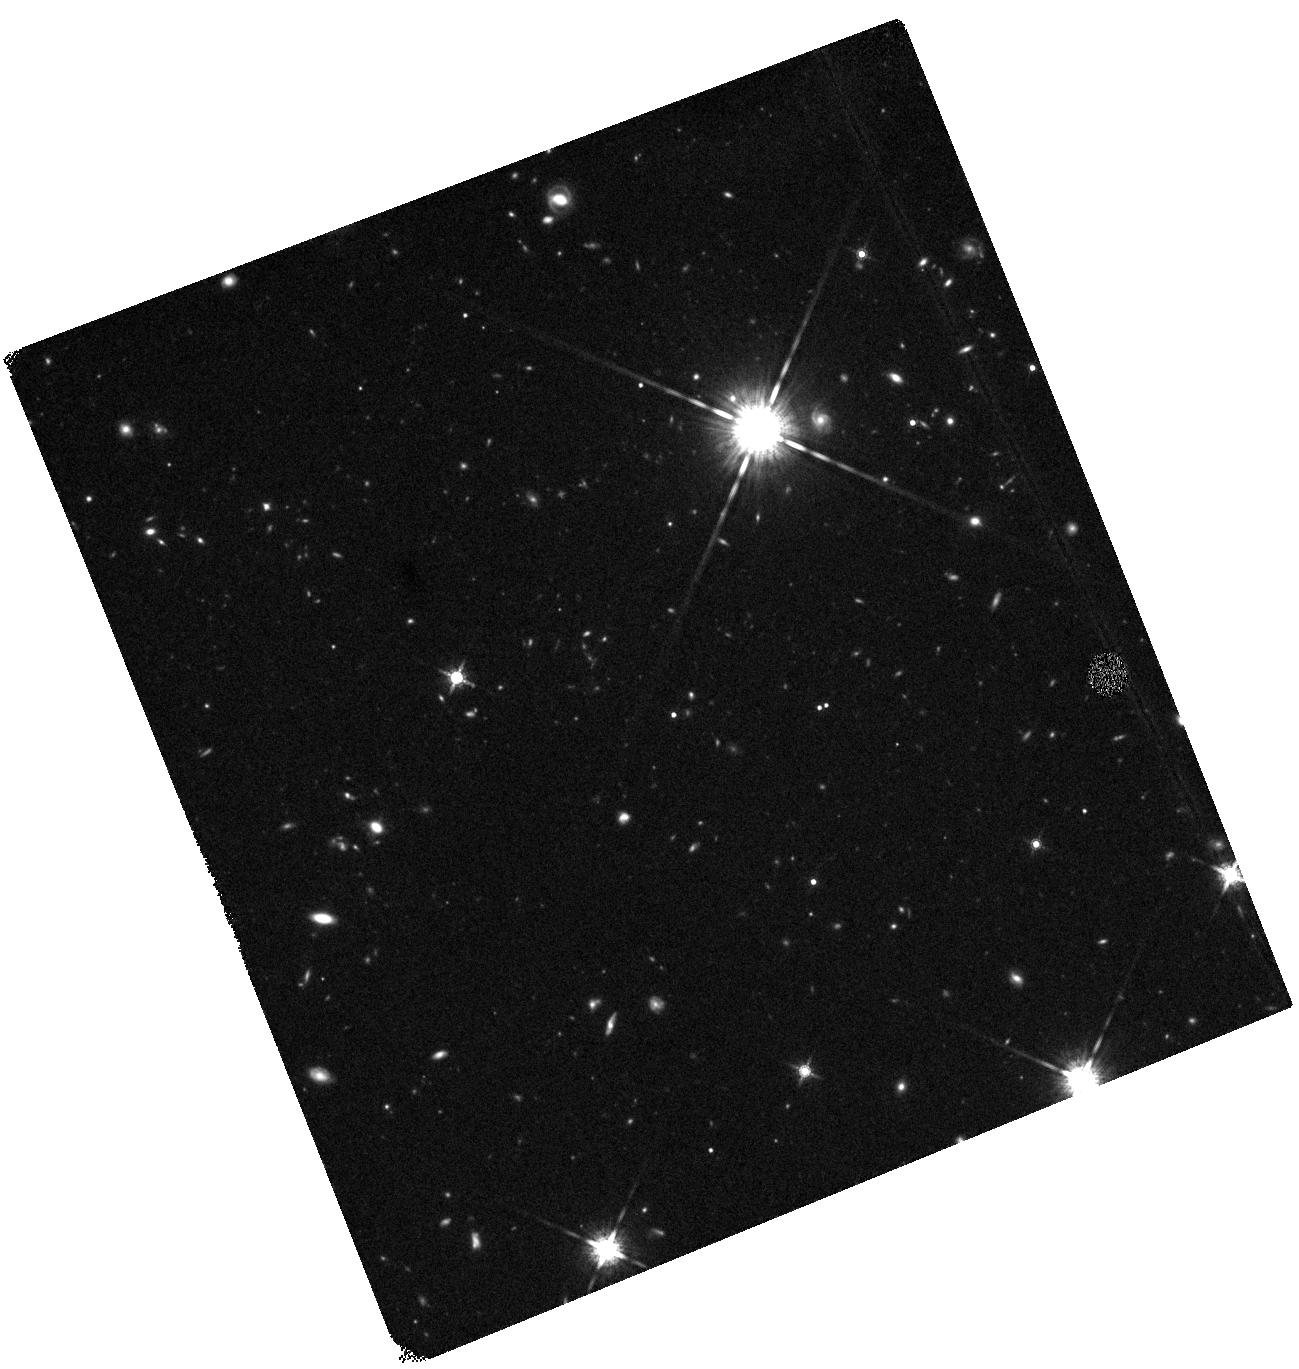
Target: SA22A-C30
Instrument: WFC3/IR
Filter: F160W
Exposure: 44 min
Observation ID: hst_11735_b2_wfc3_ir_f160w_ib4db2

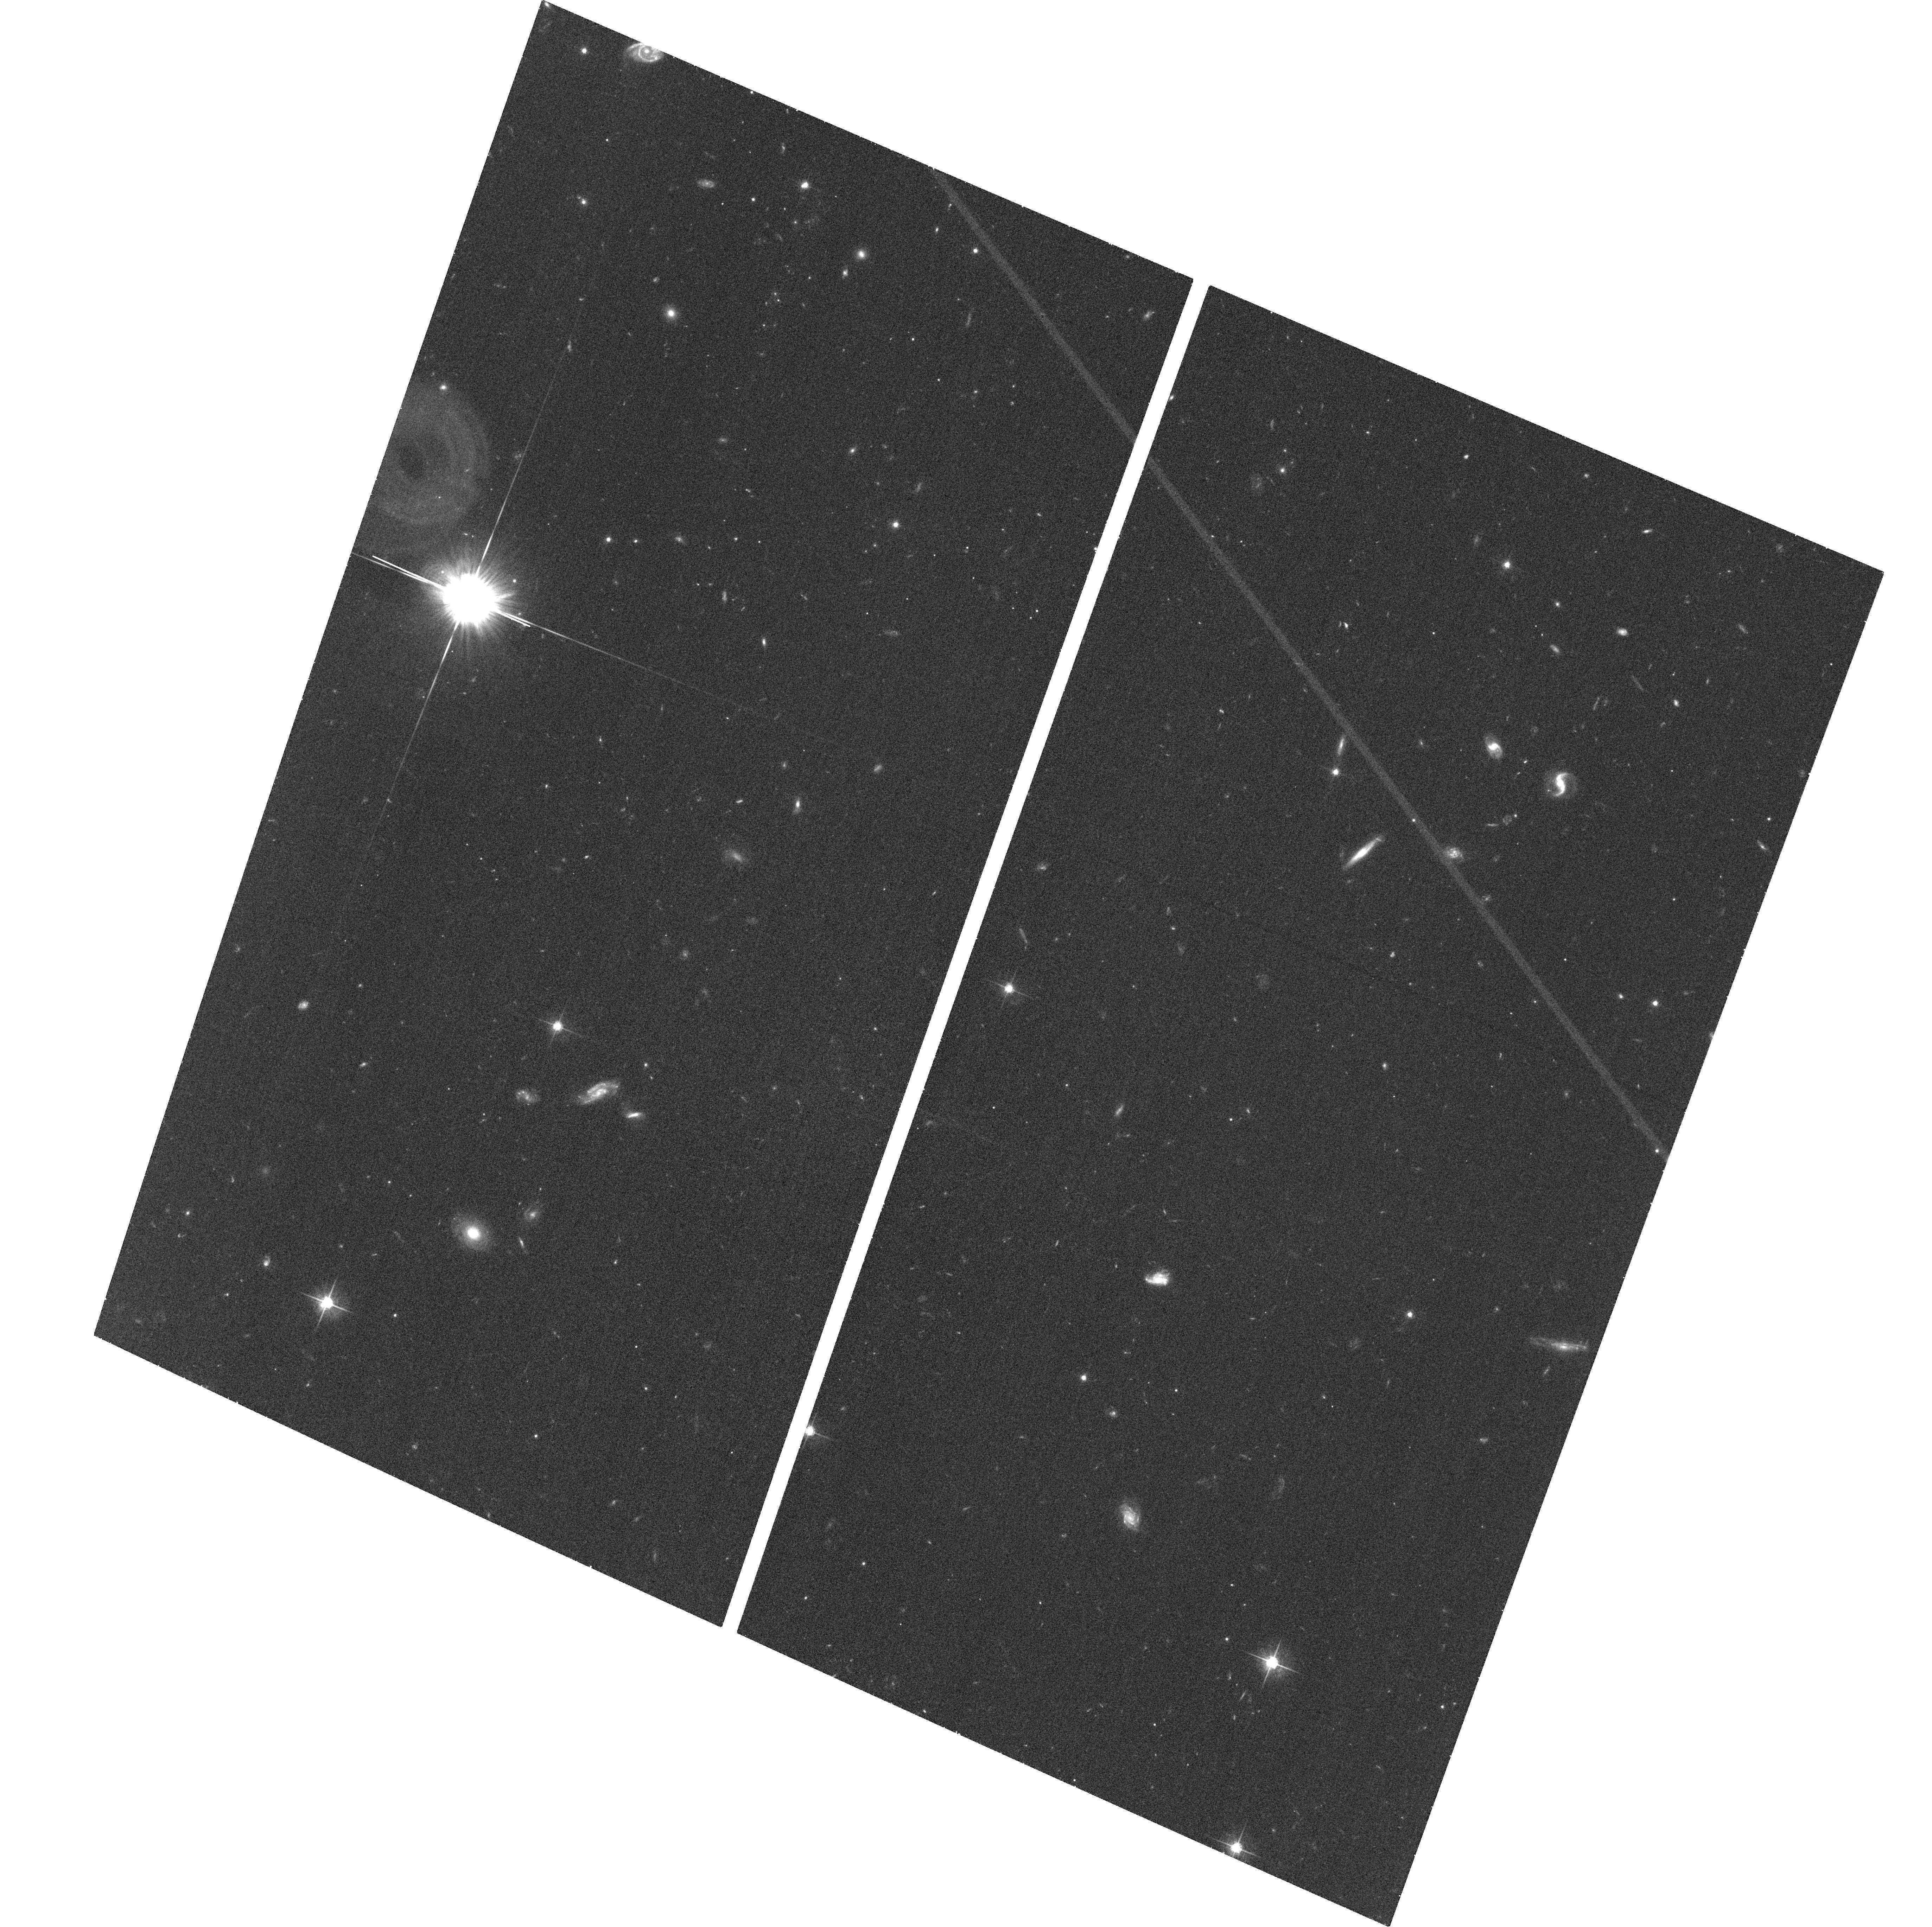
Target: SSA22A-C6M4
Instrument: ACS/WFC
Filter: F625W
Exposure: 37 min
Observation ID: hst_11735_c1_acs_wfc_f625w_jb4dc1

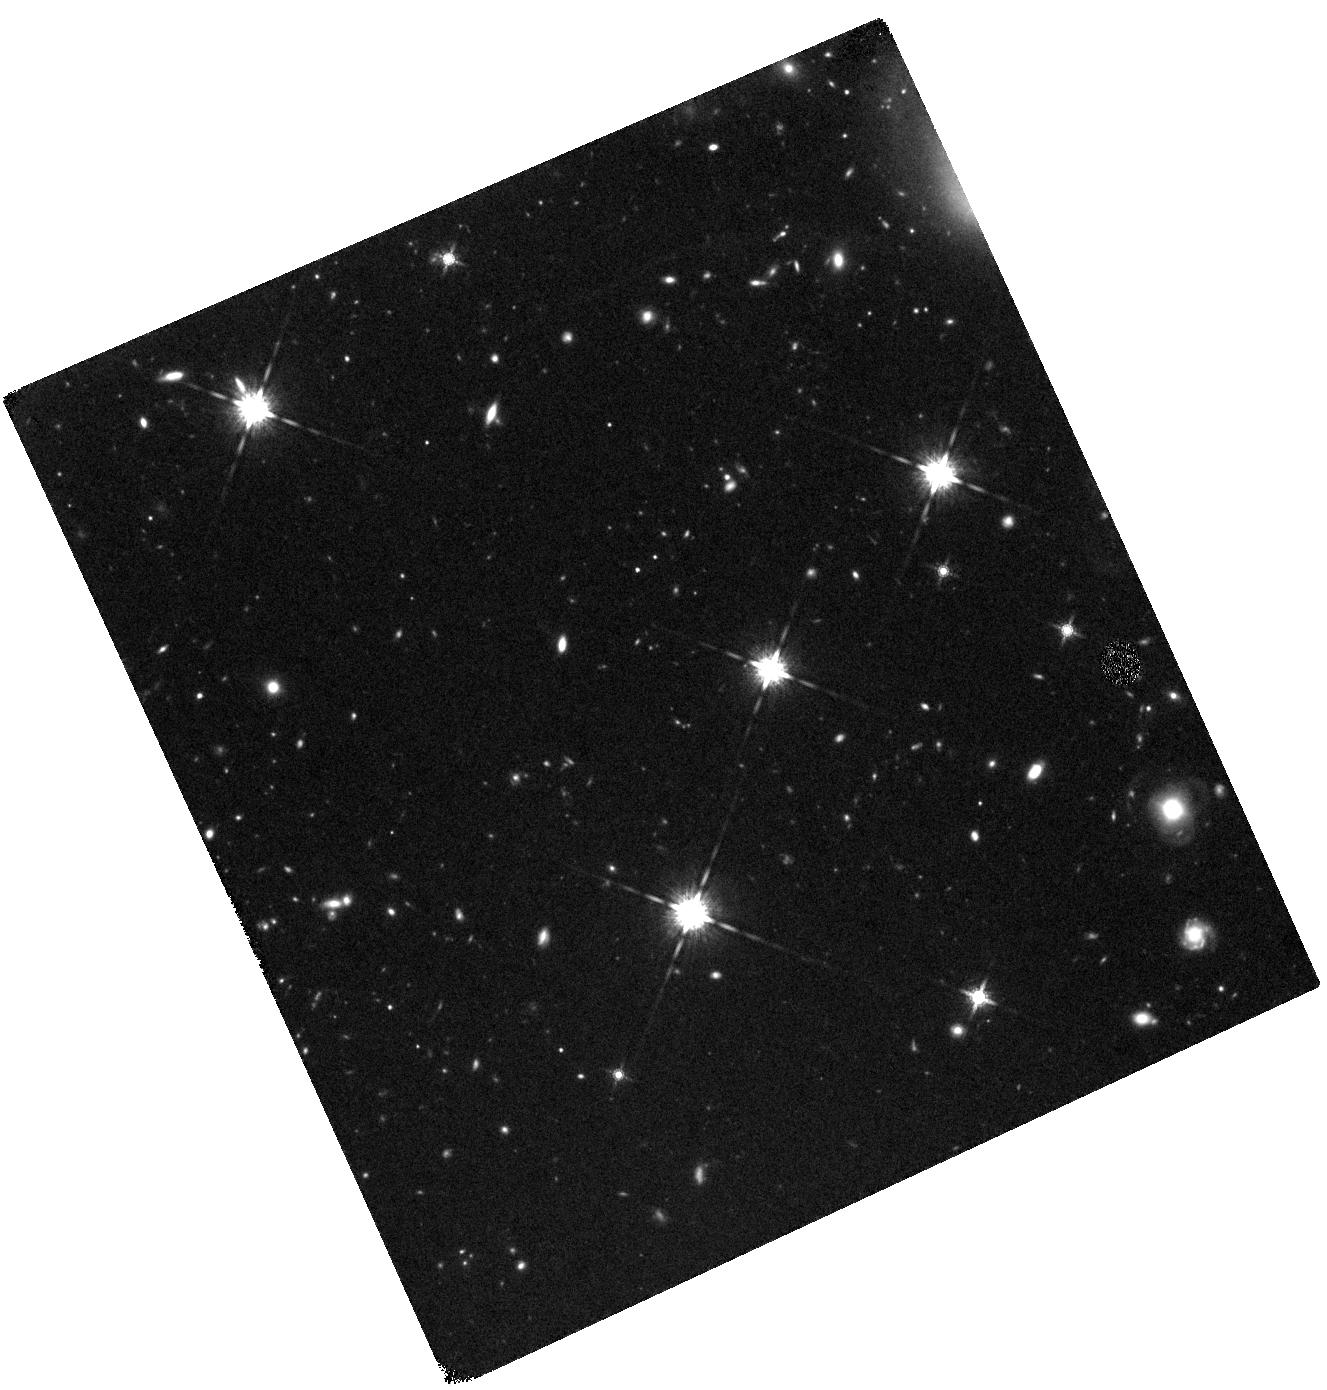
Target: Q0302-C171
Instrument: WFC3/IR
Filter: F160W
Exposure: 44 min
Observation ID: hst_11735_g2_wfc3_ir_f160w_ib4dg2

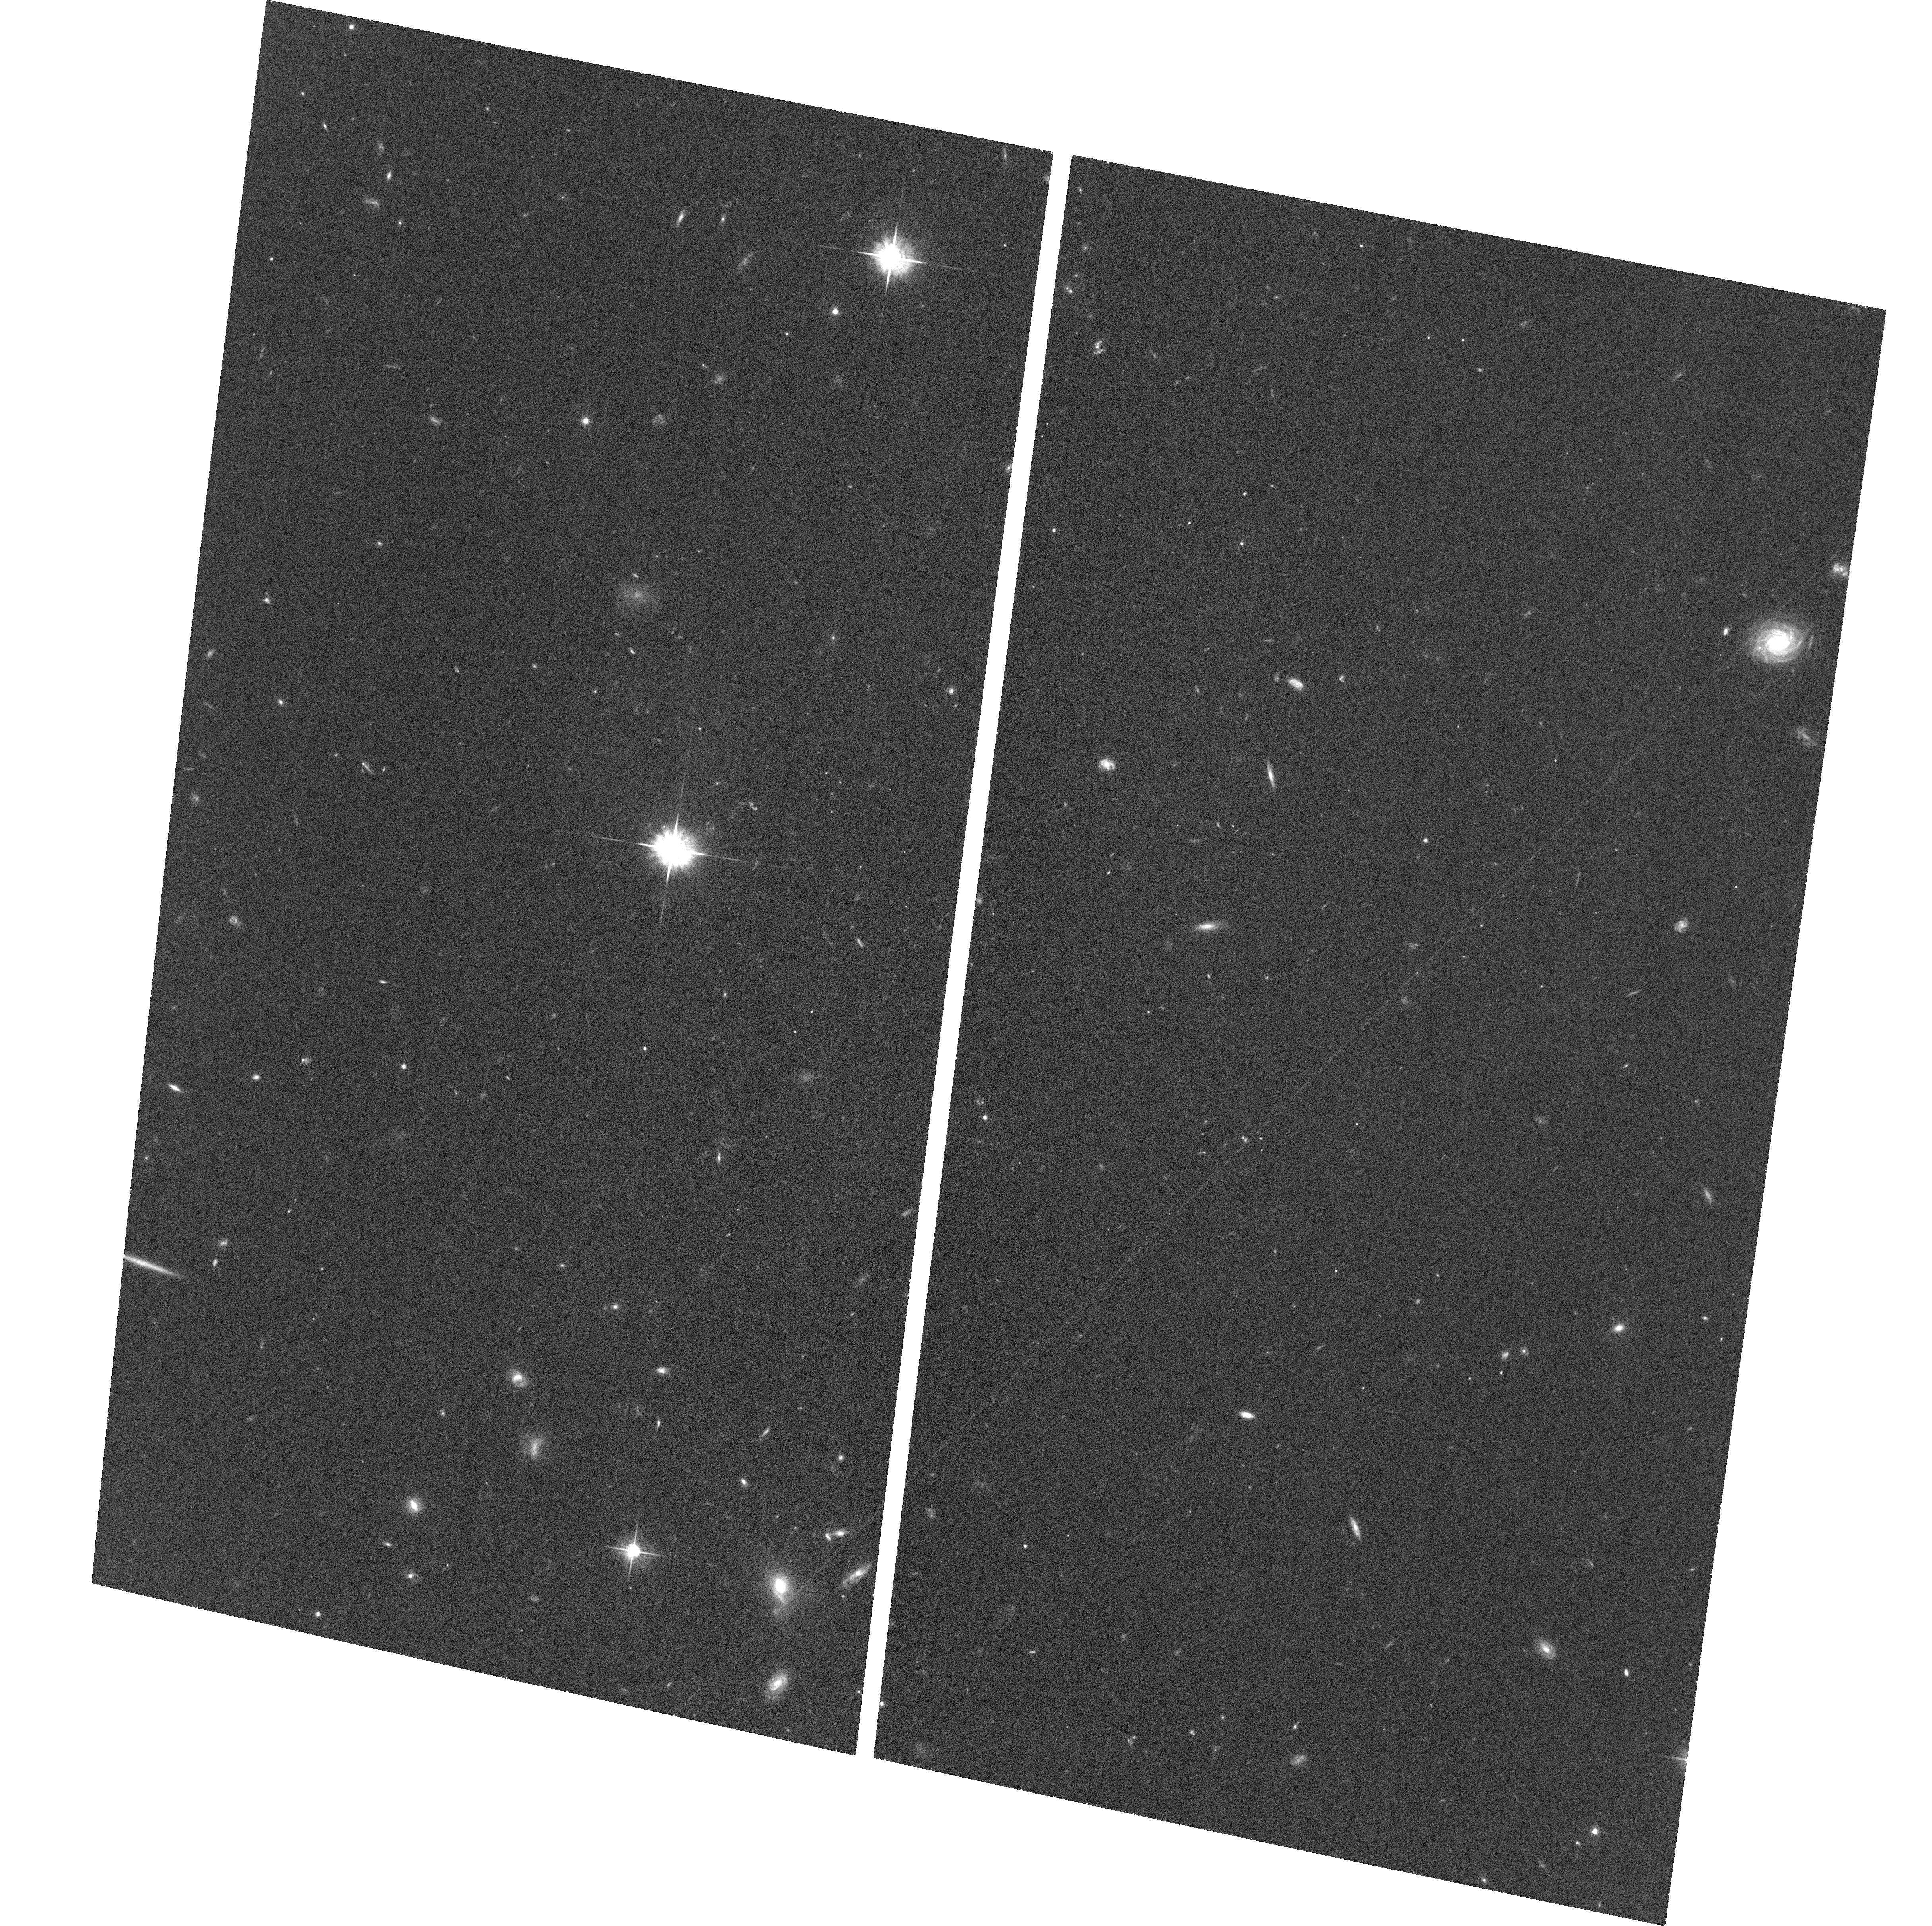
Target: Q0302-M80
Instrument: ACS/WFC
Filter: F625W
Exposure: 37 min
Observation ID: hst_11735_f1_acs_wfc_f625w_jb4df1

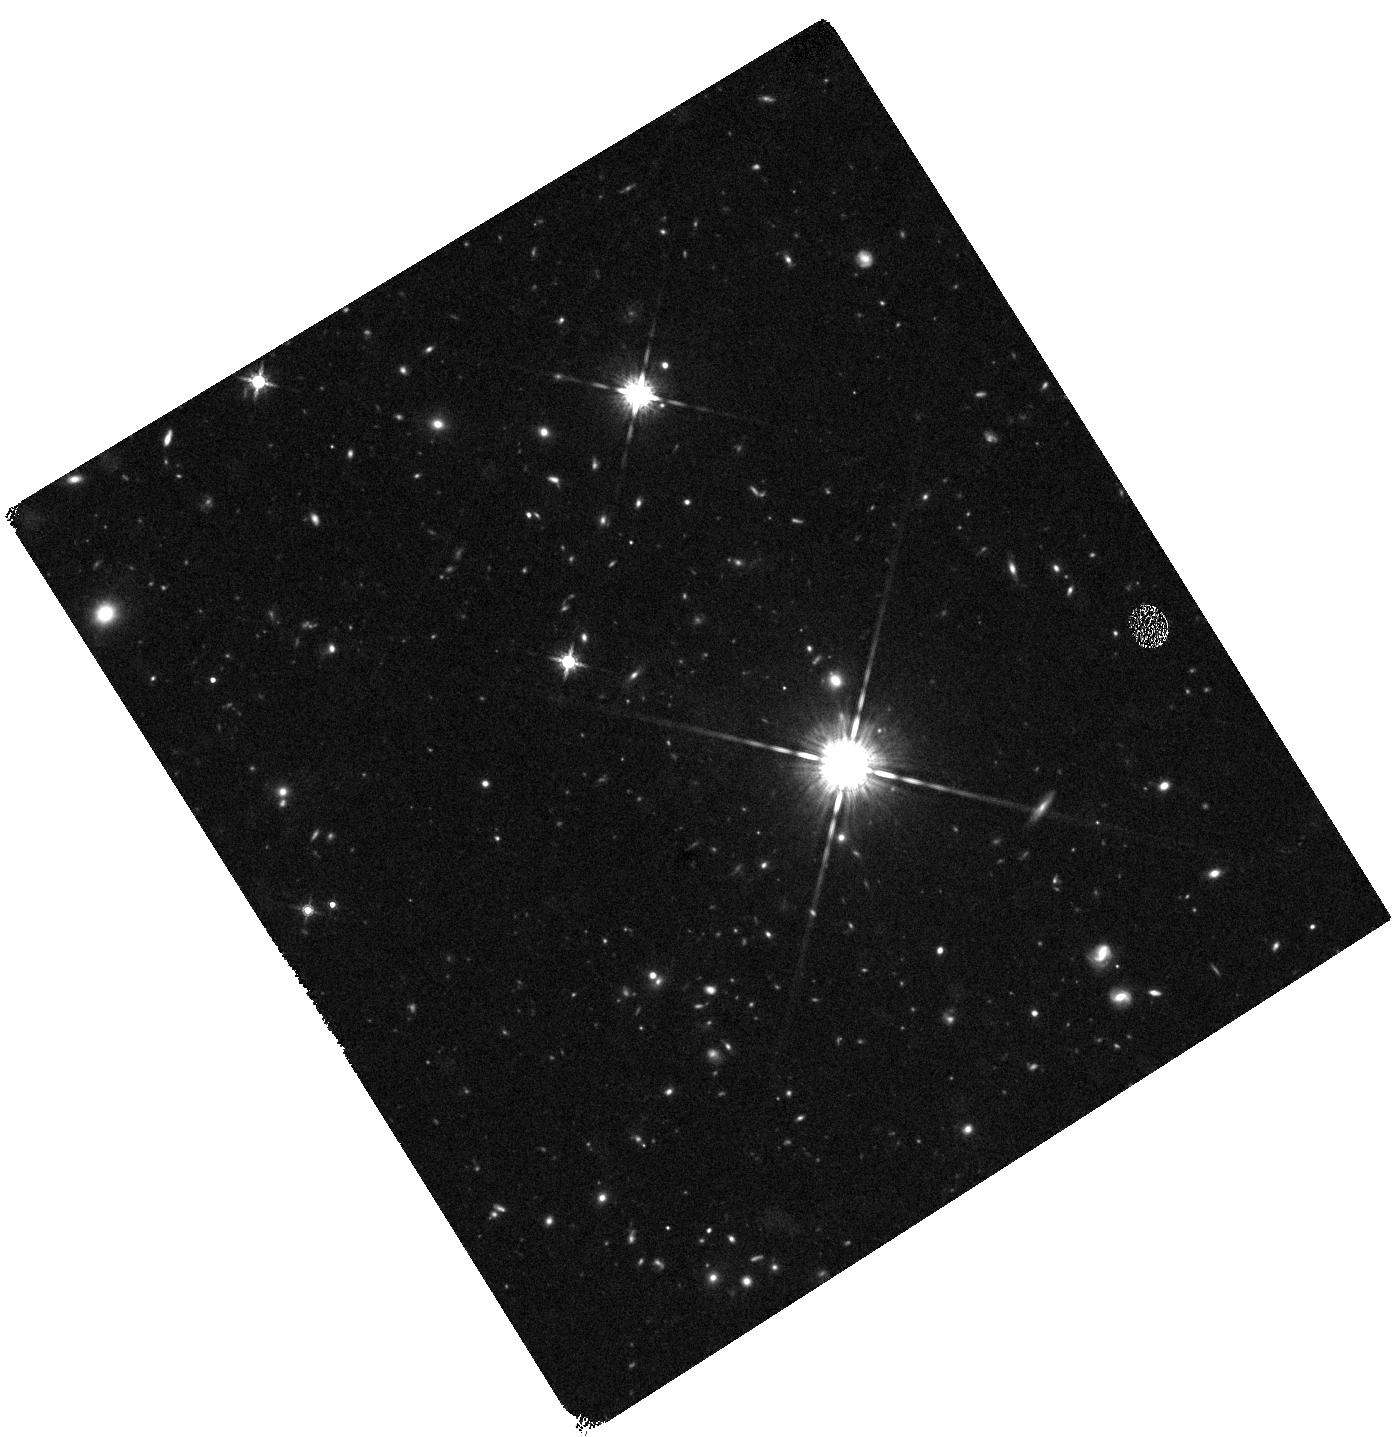
Target: Q0302-C131
Instrument: WFC3/IR
Filter: F160W
Exposure: 44 min
Observation ID: hst_11735_e2_wfc3_ir_f160w_ib4de2

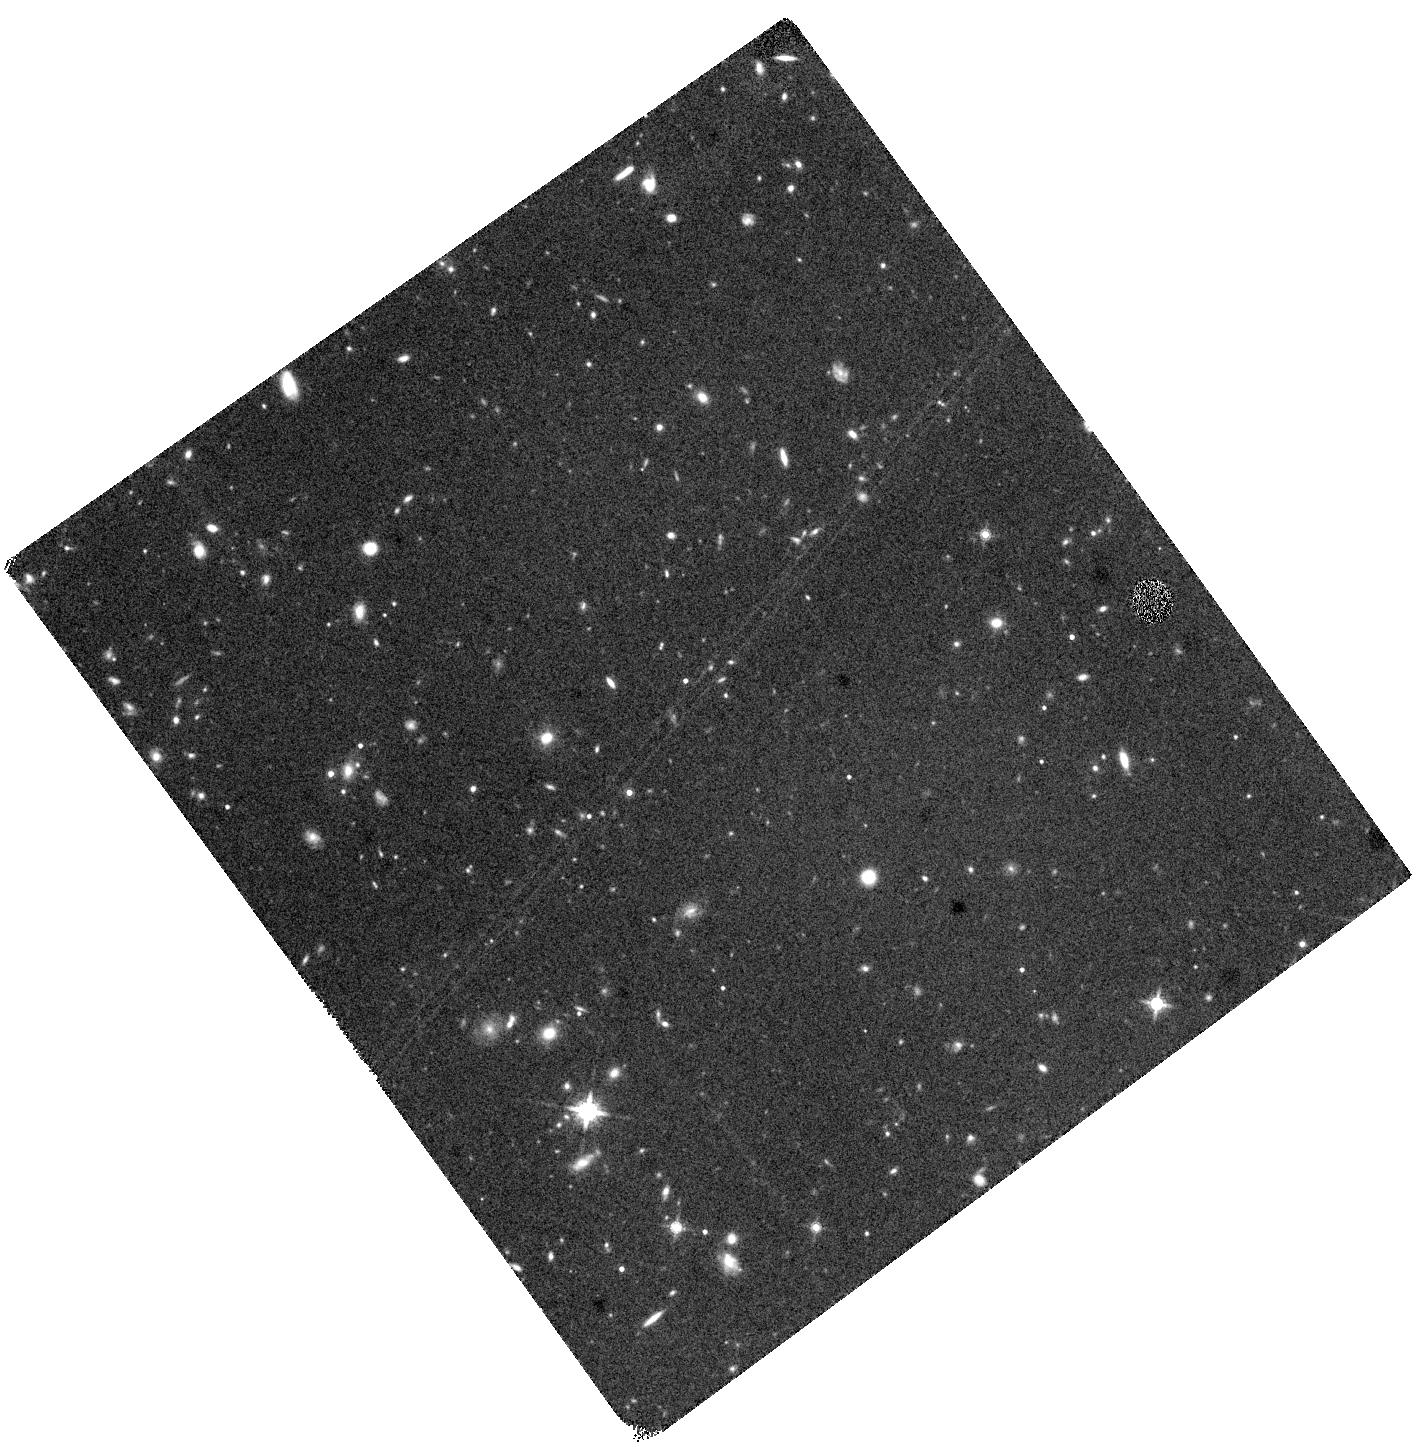
Target: SSA22A-M38C48
Instrument: WFC3/IR
Filter: F160W
Exposure: 44 min
Observation ID: hst_11735_i1_wfc3_ir_f160w_ib4di1

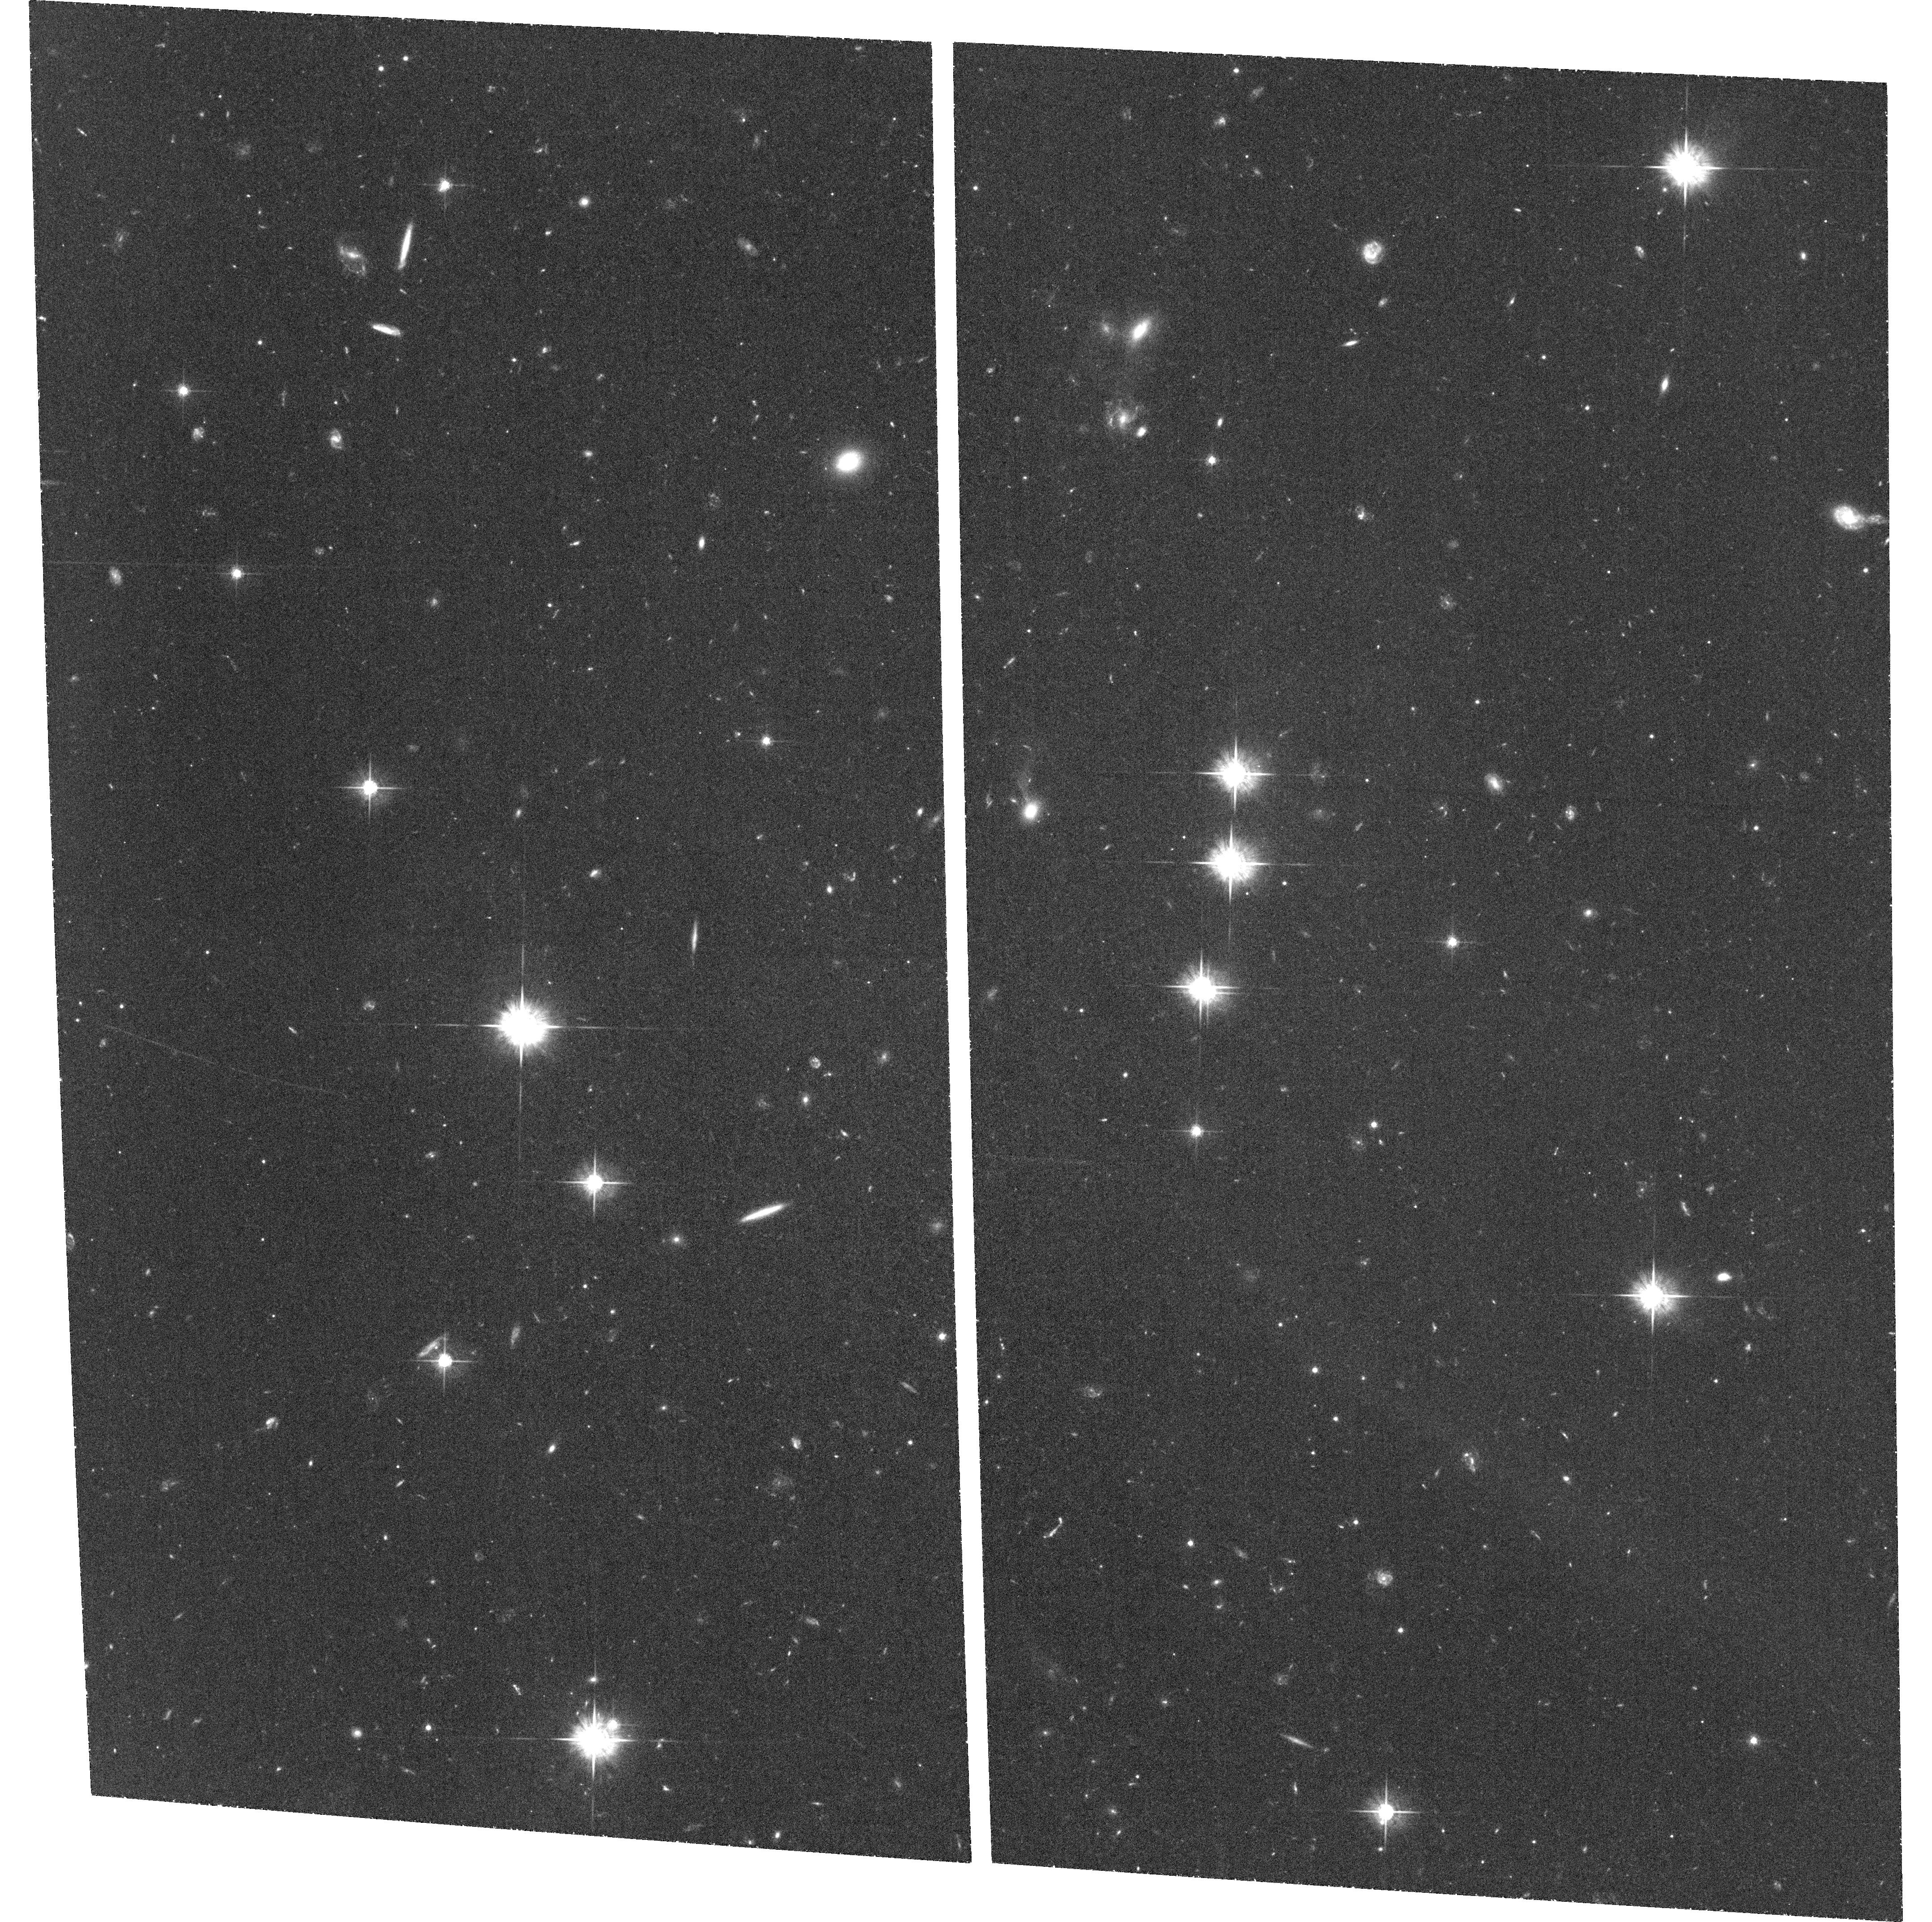
Target: SSA22B-C5
Instrument: ACS/WFC
Filter: F625W
Exposure: 1.5 h
Observation ID: hst_11735_l1_acs_wfc_f625w_jb4dl1

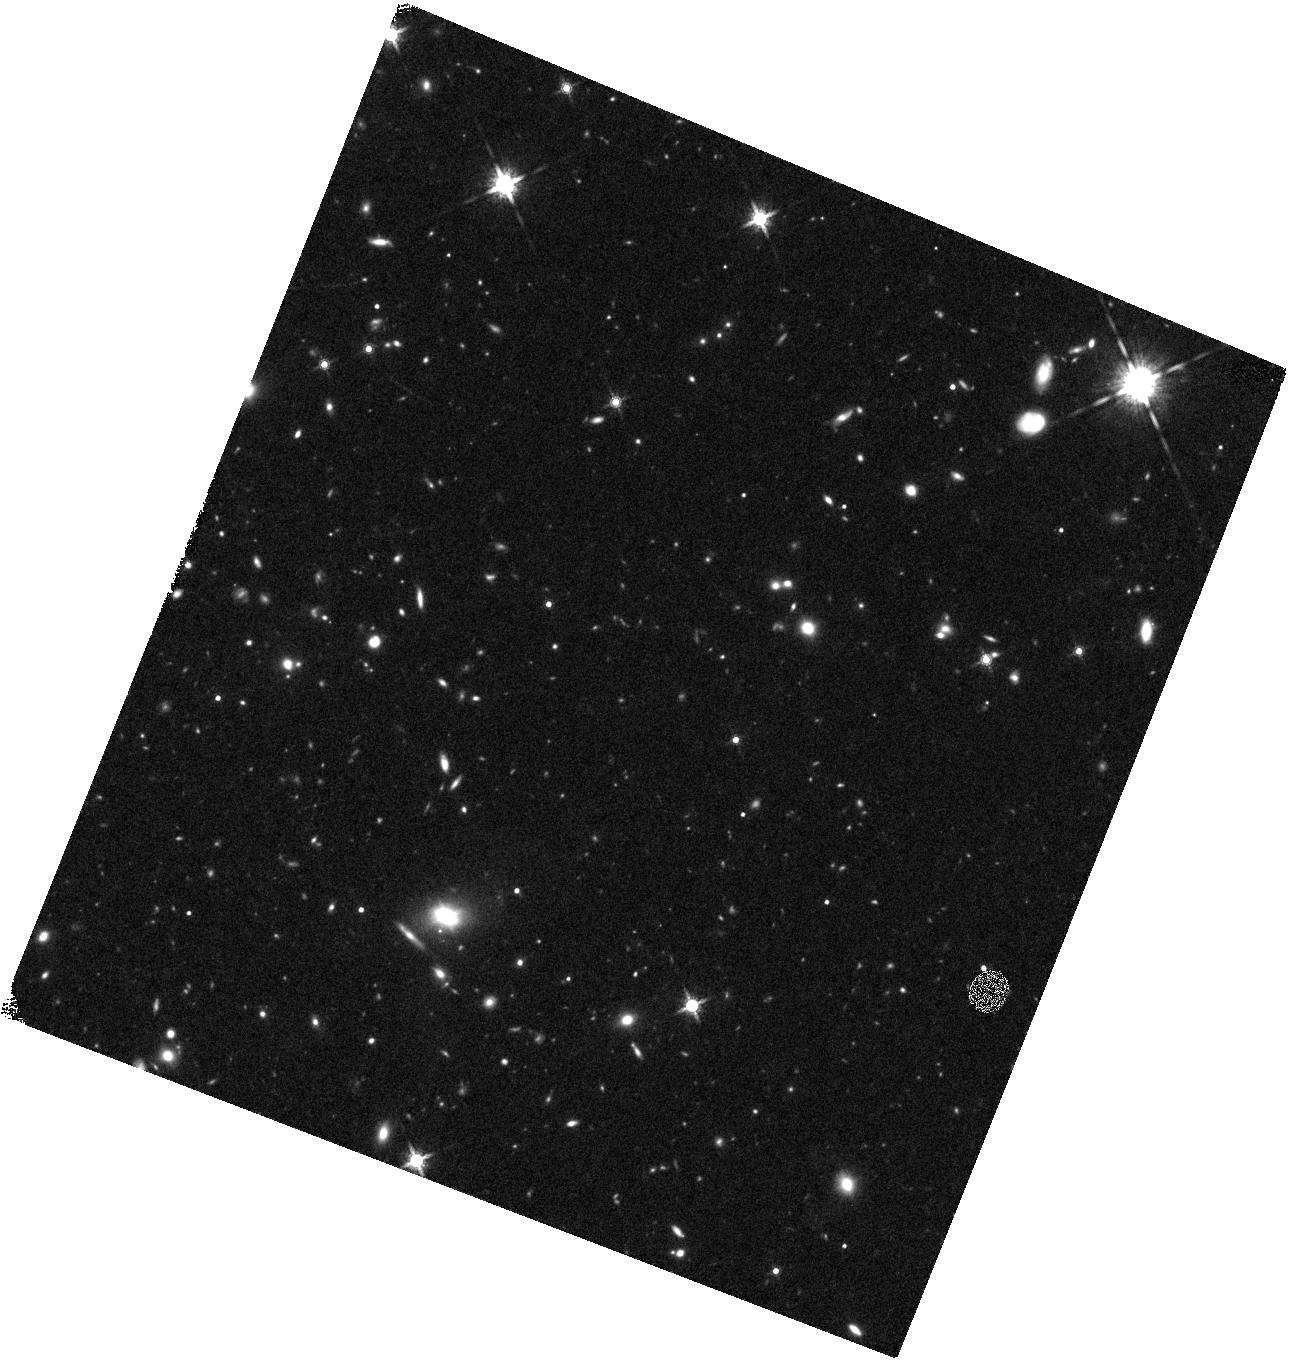
Target: SSA22A-M16
Instrument: WFC3/IR
Filter: F160W
Exposure: 44 min
Observation ID: hst_11735_h1_wfc3_ir_f160w_ib4dh1

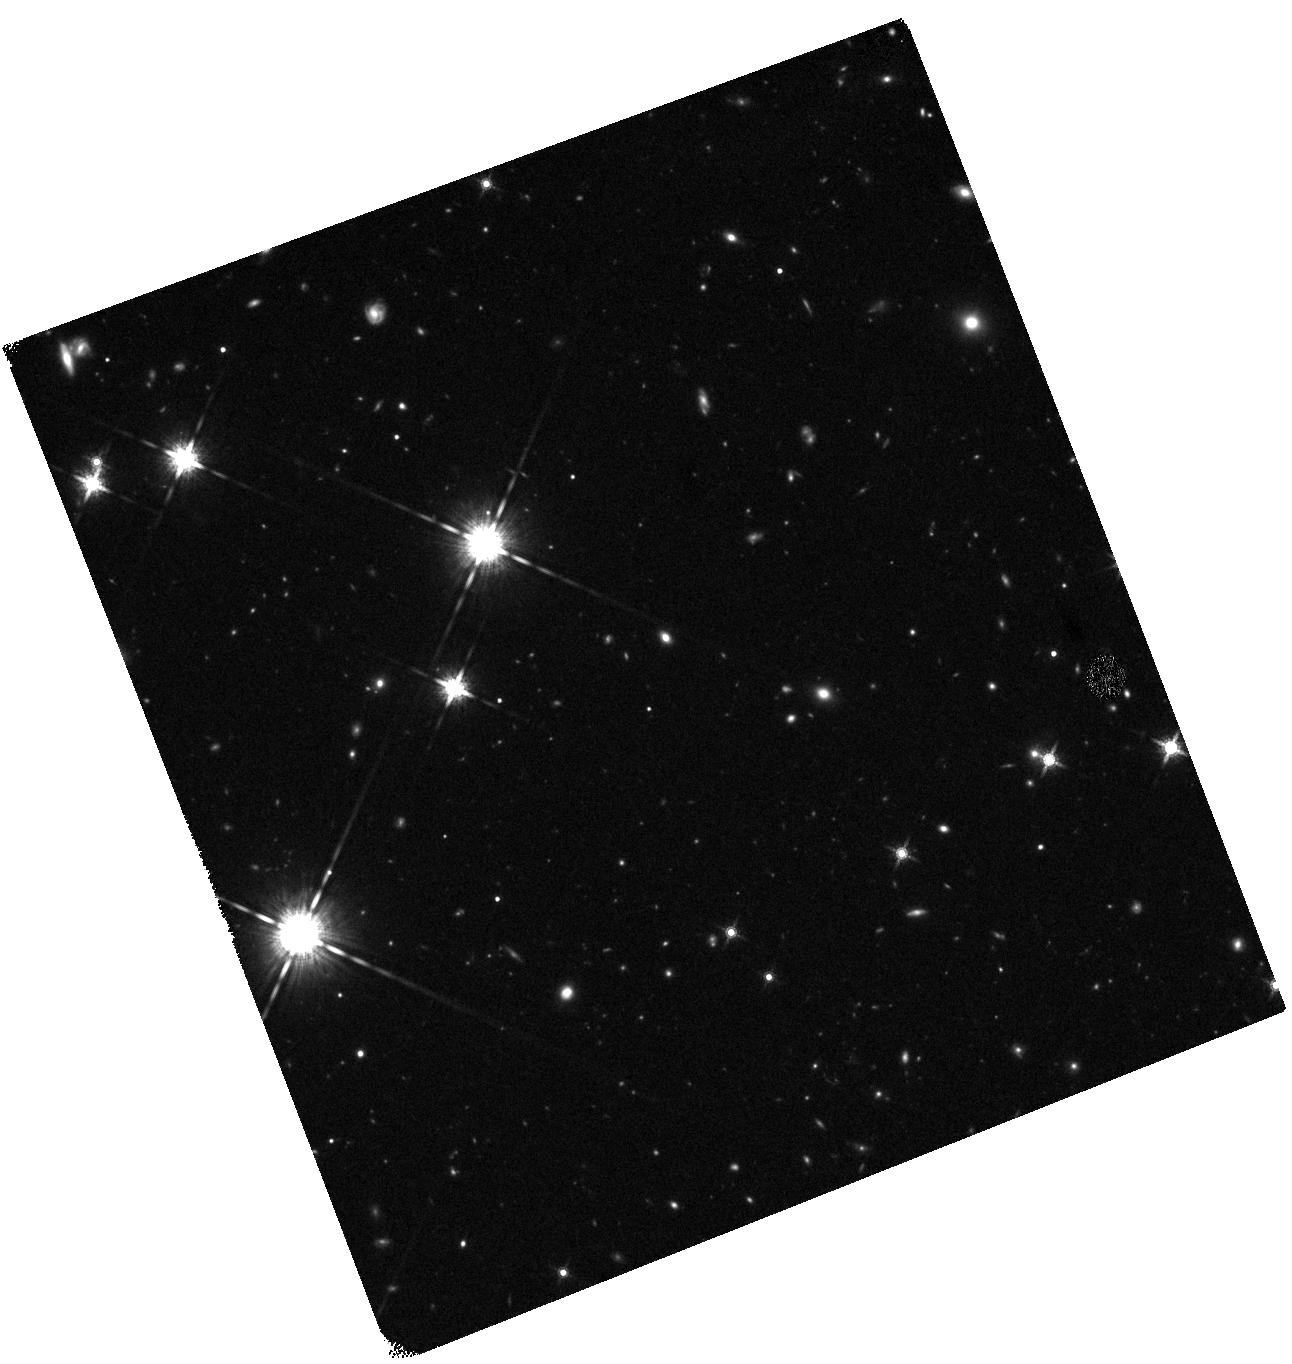
Target: DSF2237B-MD19
Instrument: WFC3/IR
Filter: F160W
Exposure: 44 min
Observation ID: hst_11735_d2_wfc3_ir_f160w_ib4dd2

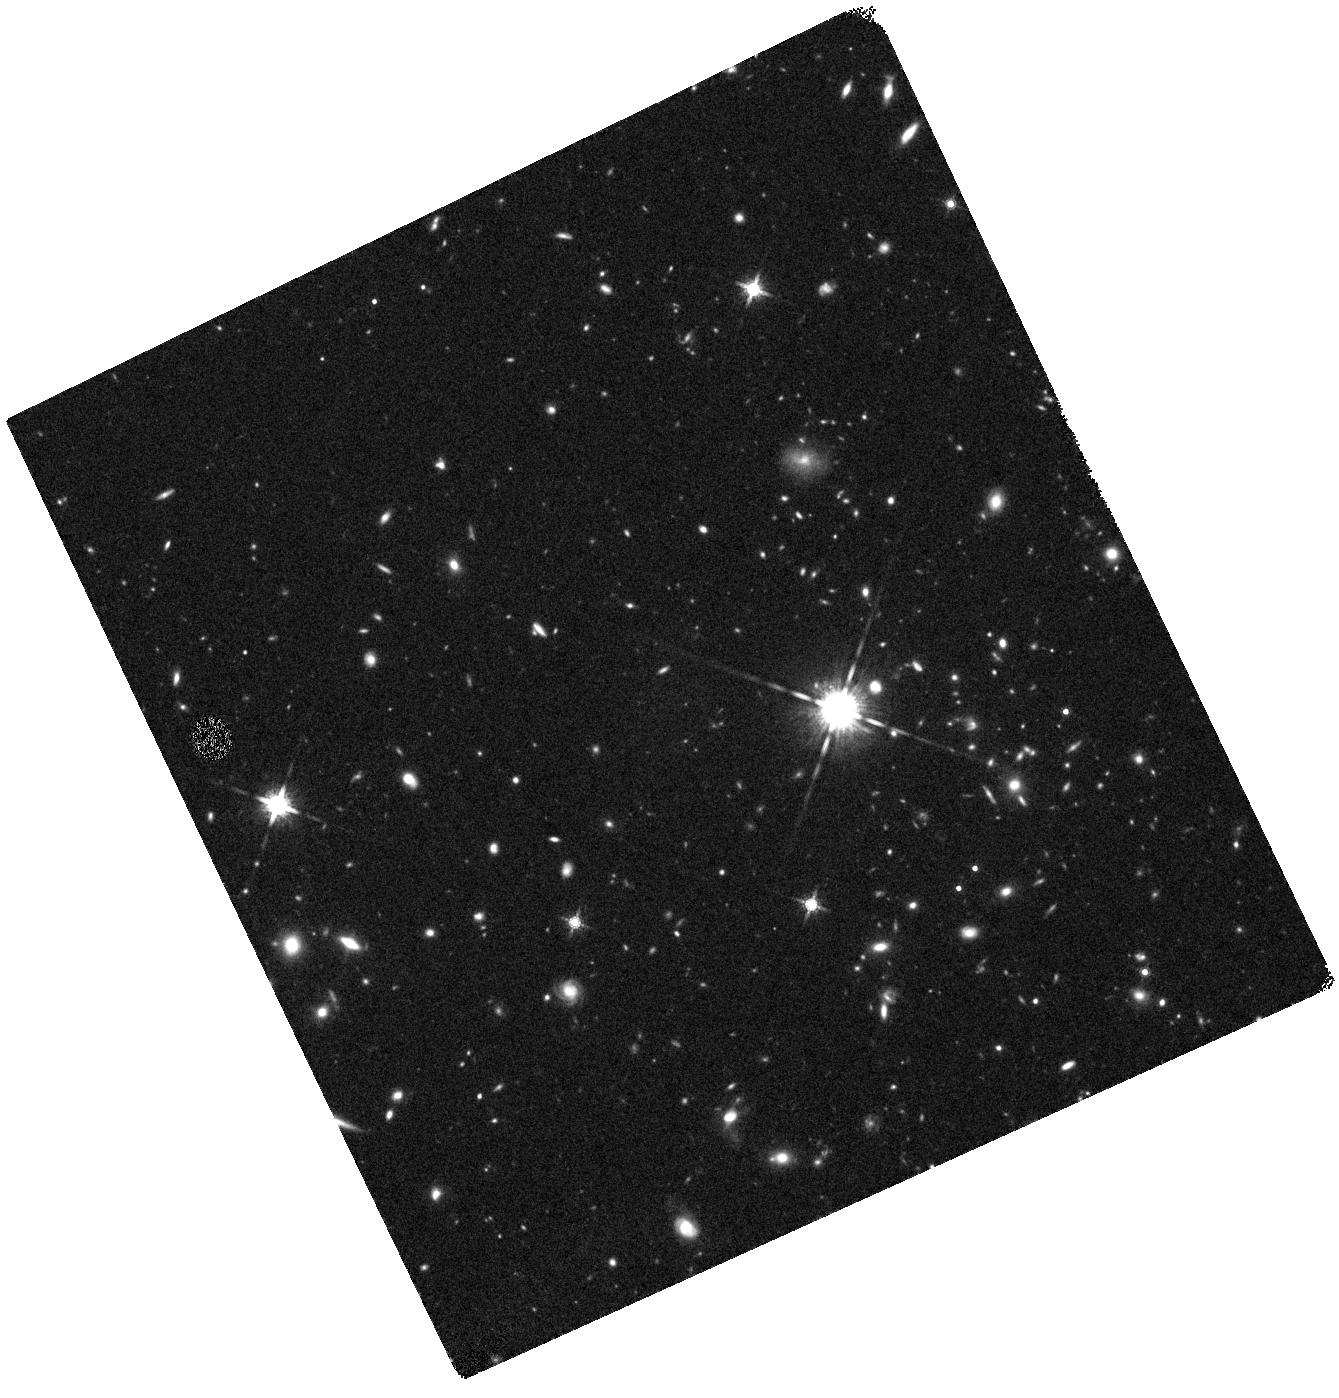
Target: Q0302-M80
Instrument: WFC3/IR
Filter: F160W
Exposure: 44 min
Observation ID: hst_11735_f2_wfc3_ir_f160w_ib4df2

The LSD project: dynamics, merging and stellar populations of a sample of well-studied LBGs at z~3 (PI: Mannucci, Filippo)

A large observational effort with the ground-based ESO/VLT telescopes allowed us to obtain deep, spatially-resolved, near-IR spectra of complete sample of 11 Lyman-Break Galaxies at z~3.1. These observations were used to obtain, for the first time, the metallicity and the dynamical properties of a sample of objects that, albeit small, is representative of the total population of the LBGs. We propose to use HST to obtain high-resolution optical and near-IR images of this sample of LBGs in order to study the broad-band morphology and the stellar light distribution of these galaxies. These images, exploiting the superior spatial resolution of HST images and the low-background : 1- will allow a precise measure of the dynamical mass from the velocity field derived with spectroscopy; 2- will permit a comparison of the distribution of star formation (from the line emission) with the underlying stellar population, and, 3- will be used to check if the complex velocity field and the multiple line-emitting regions detected in most targets can be ascribed to on-going mergers. This accurate study will shed light on a number of unsolved problems still affecting the knowledge of the LBGs.